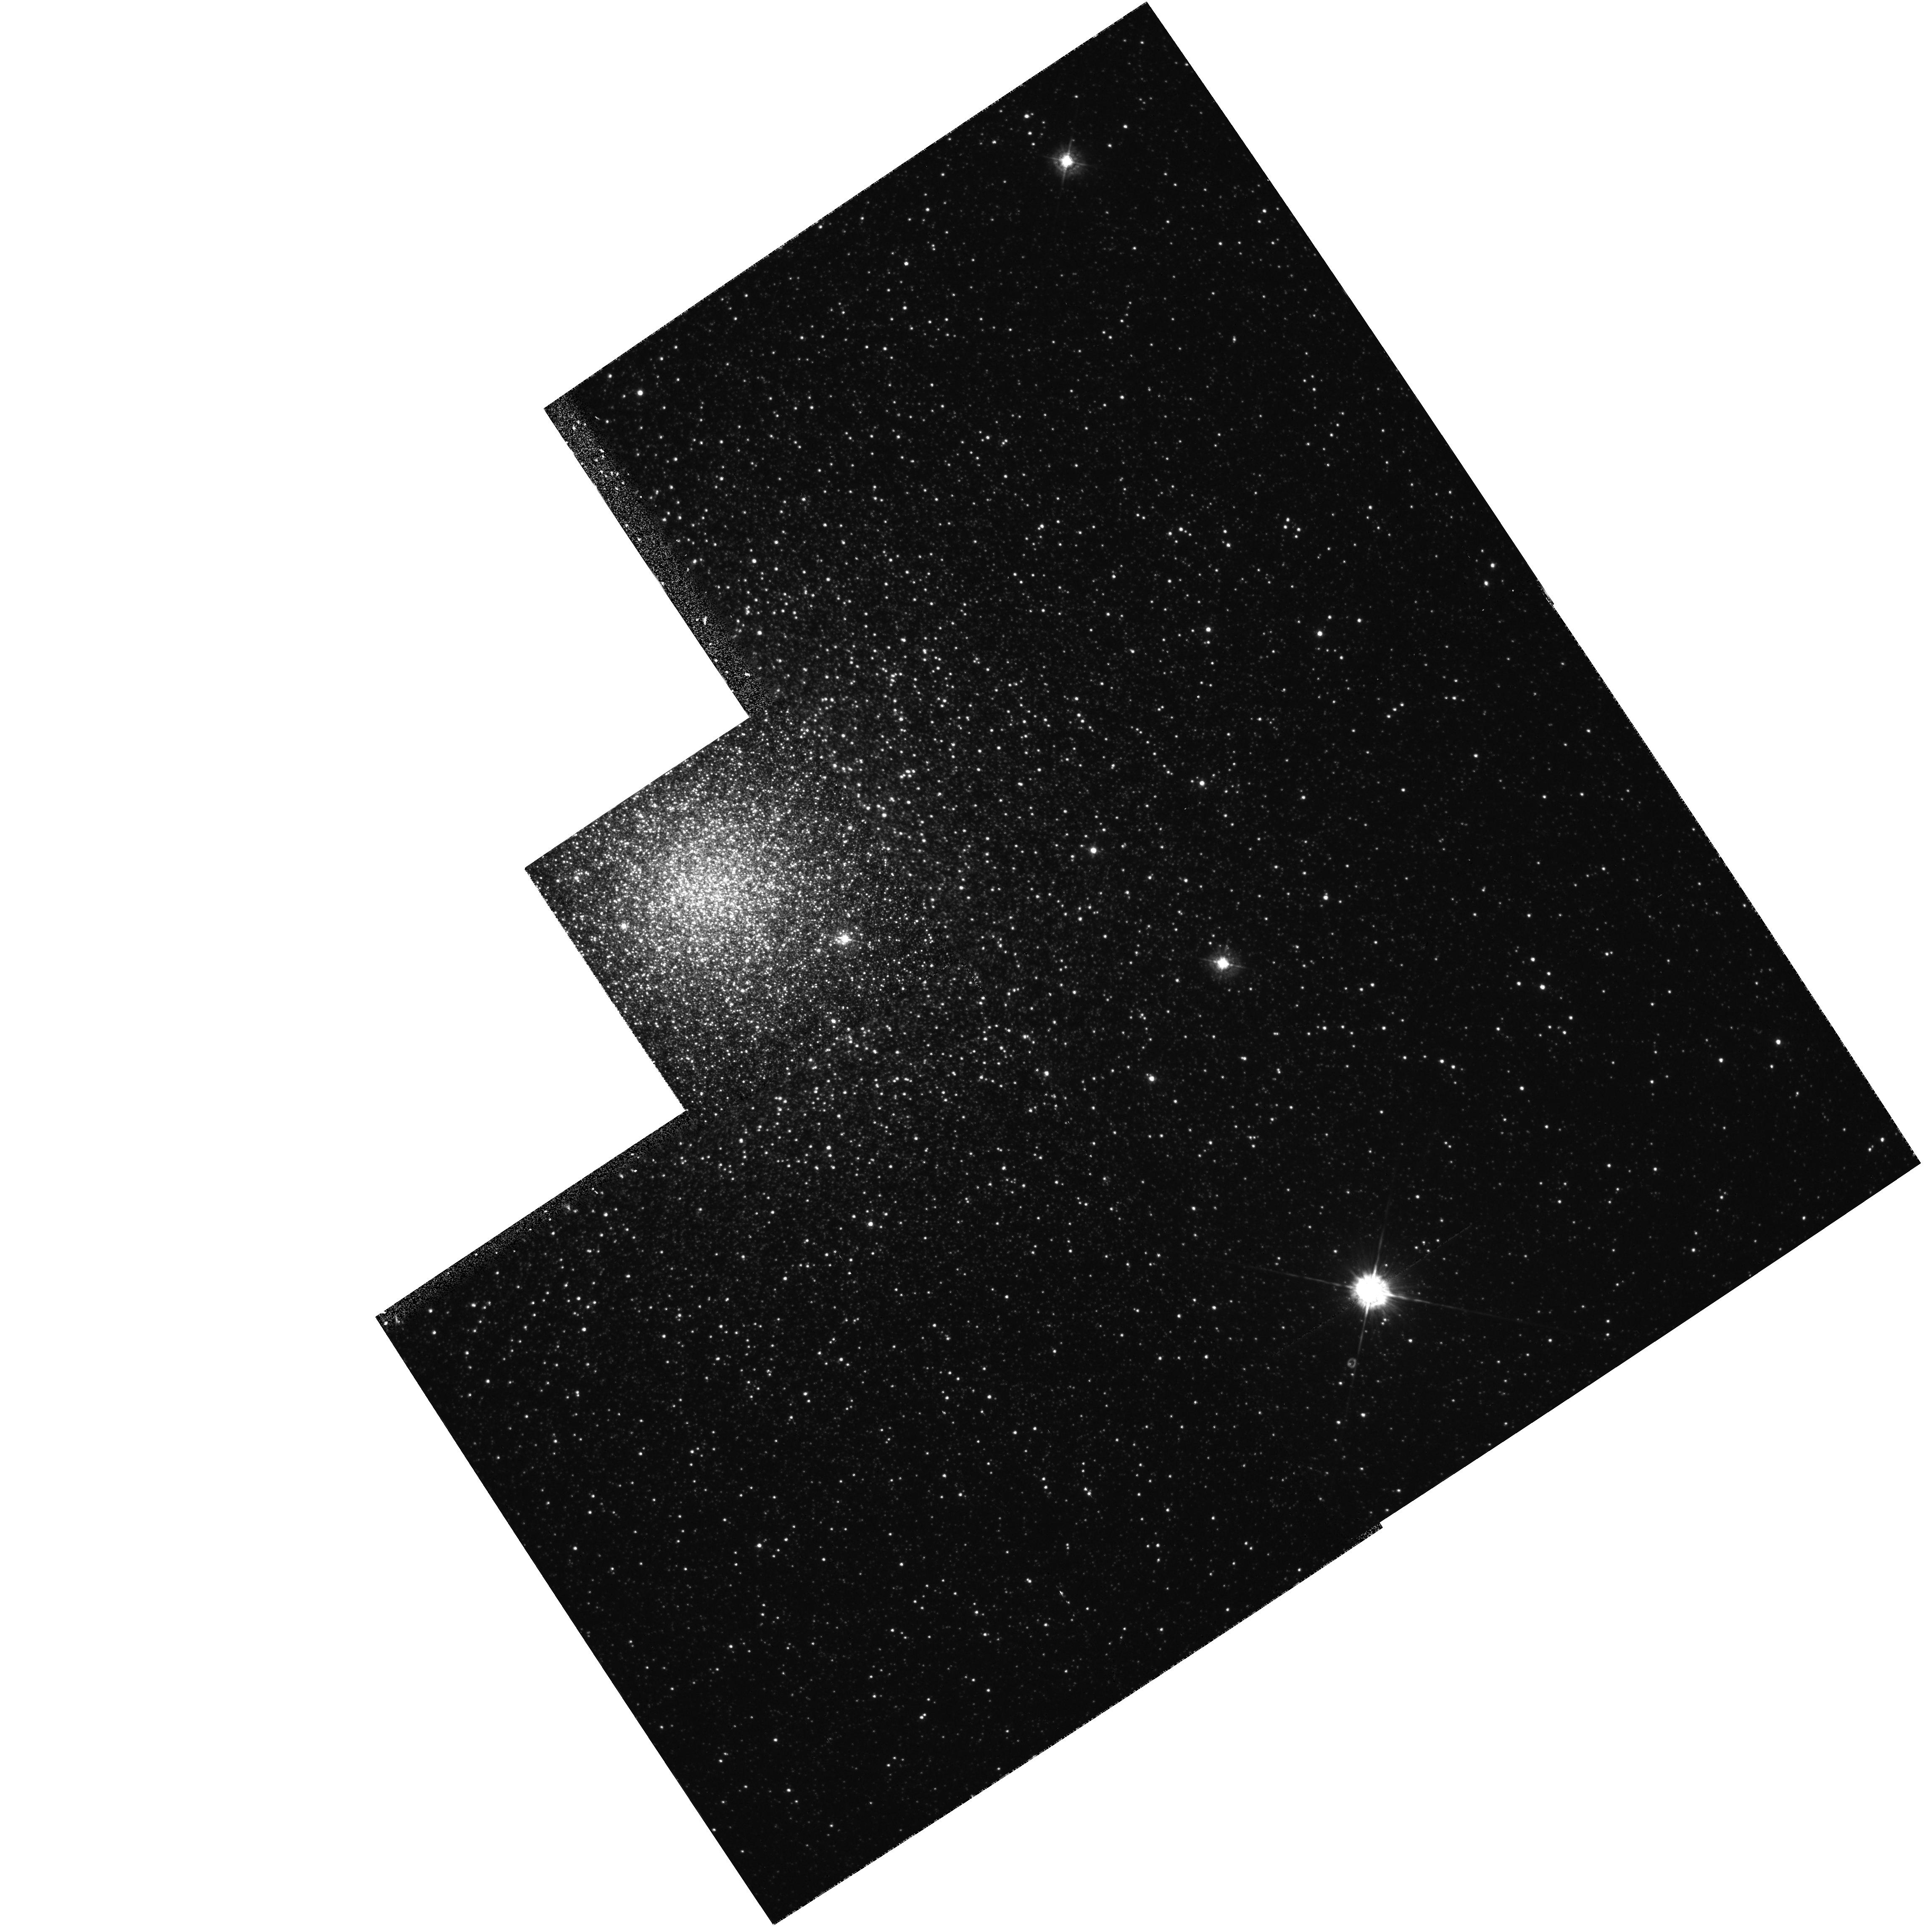
Target: NGC6441
Instrument: WFPC2/PC
Filter: F439W
Exposure: 9 min
Observation ID: hst_5667_01_wfpc2_pc_f439w_u2hj01

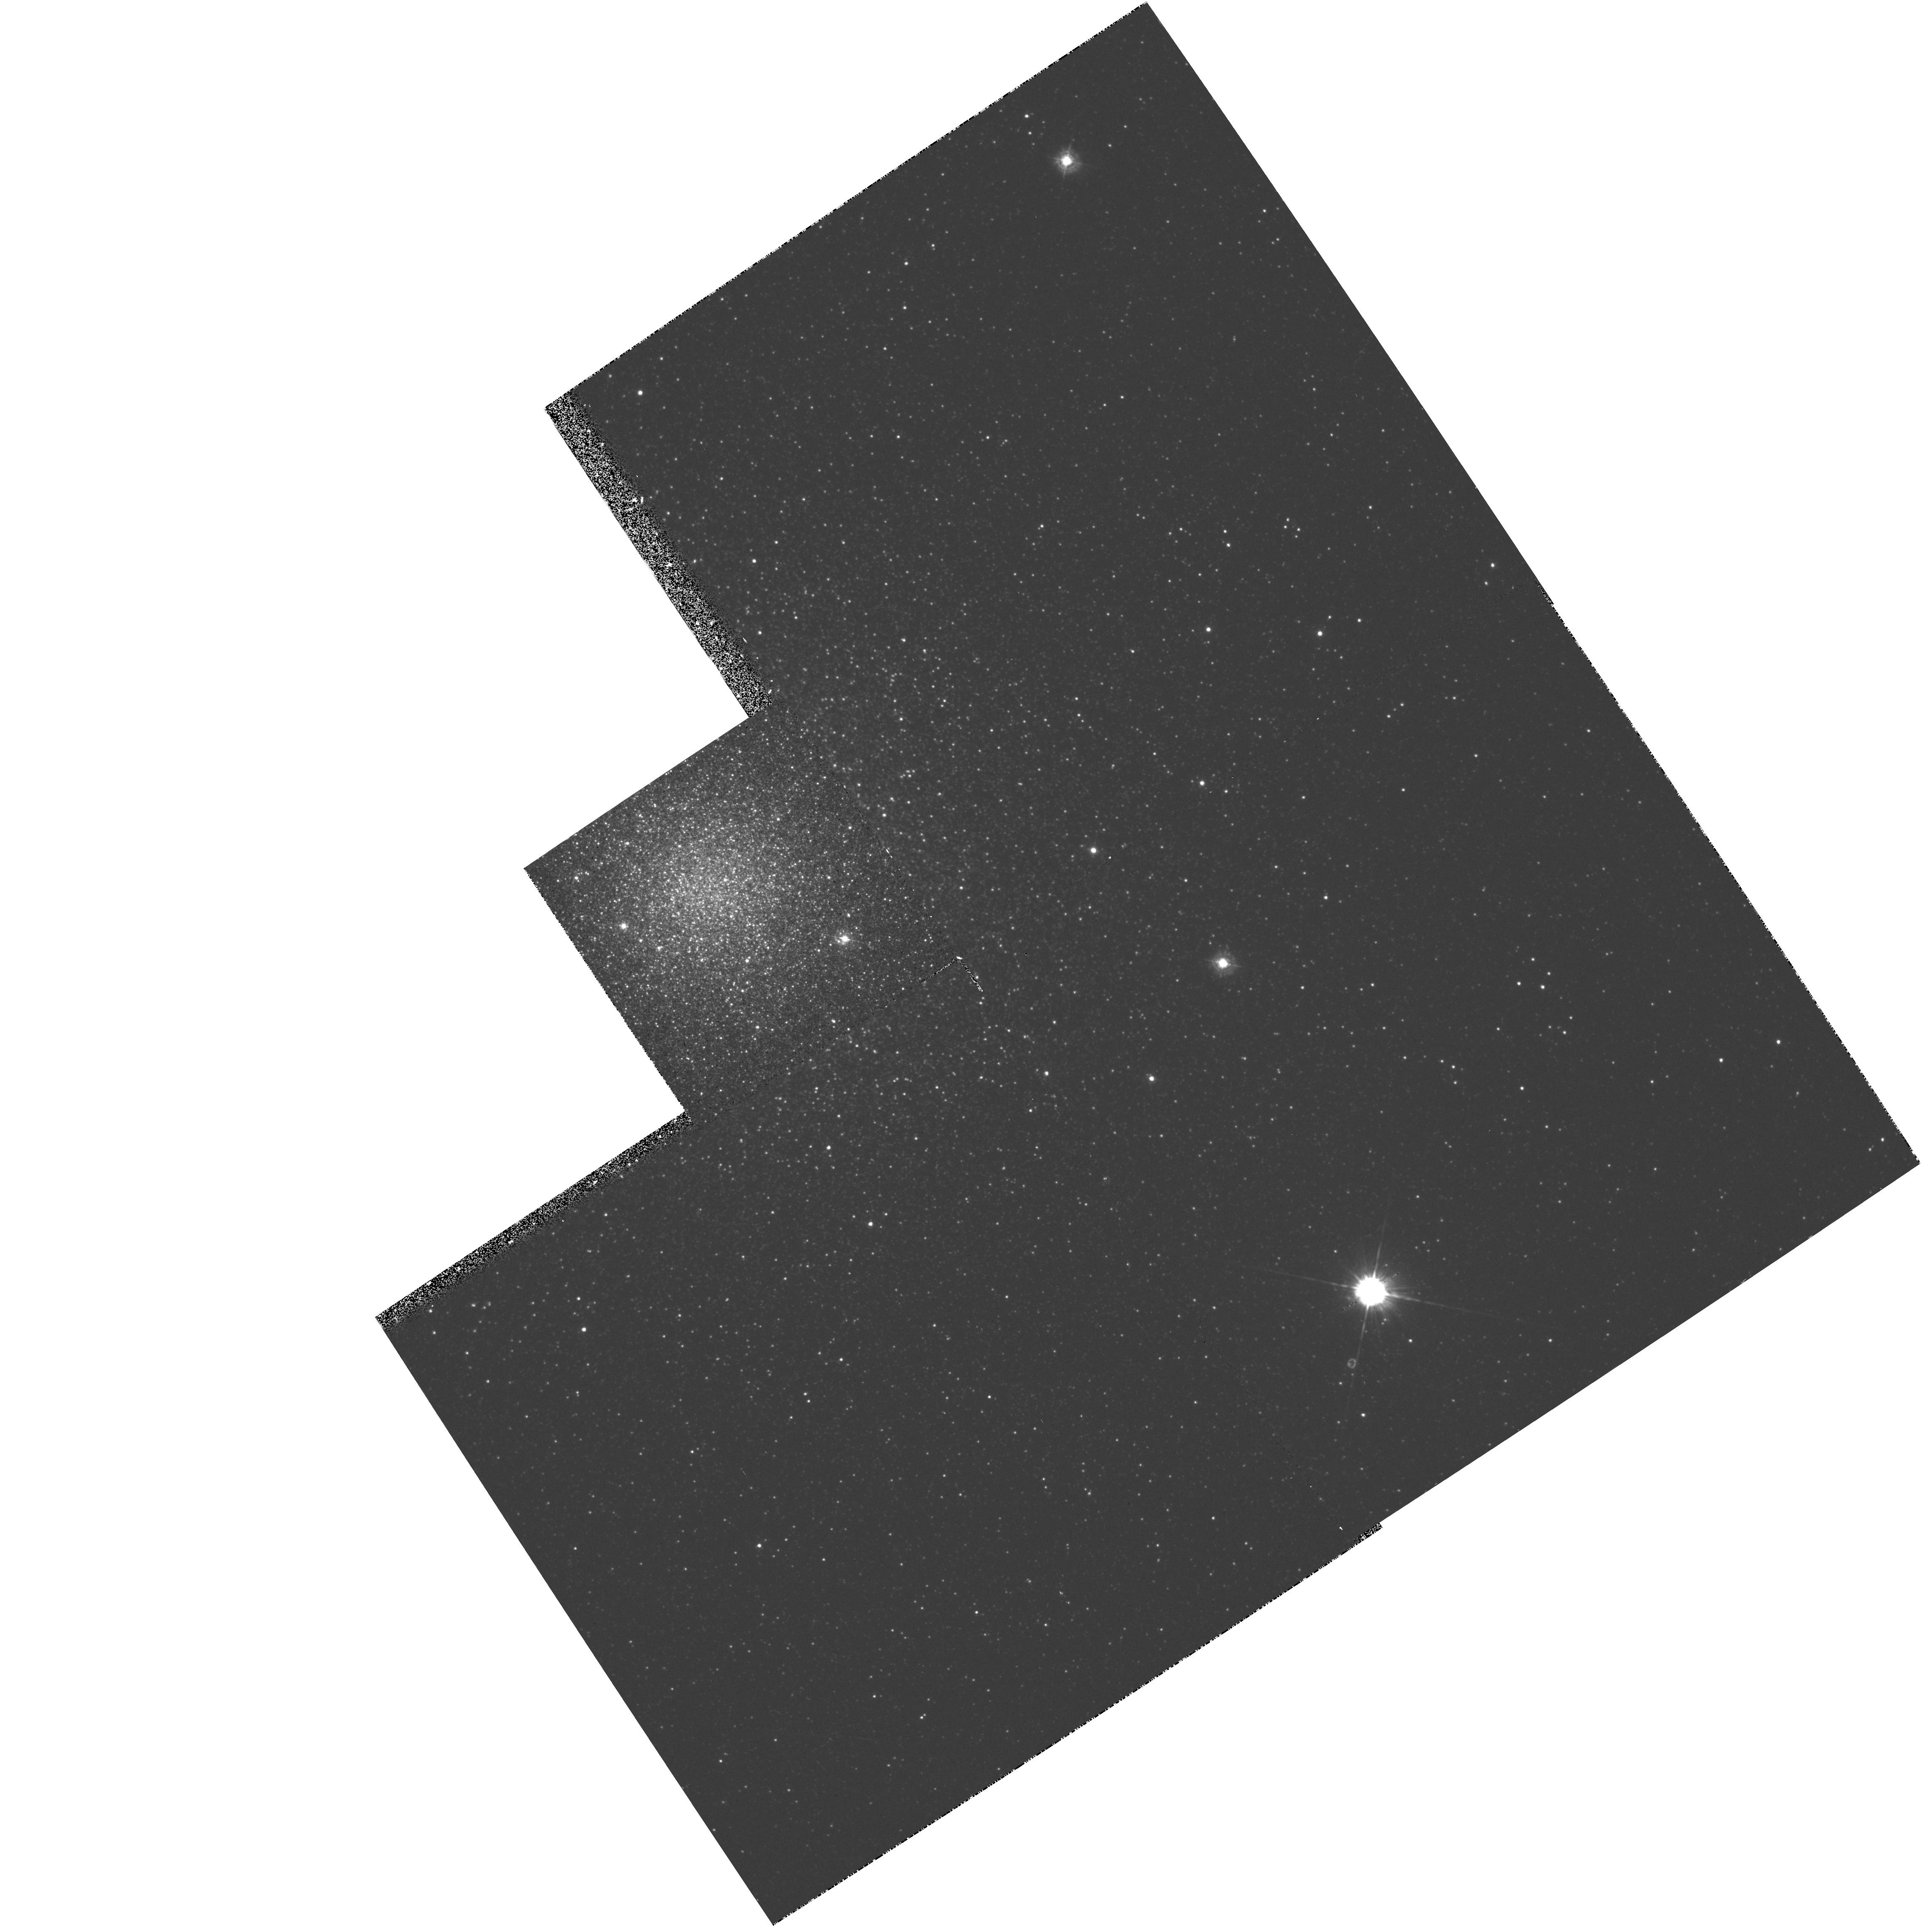
Target: NGC6441
Instrument: WFPC2/PC
Filter: F336W
Exposure: 18 min
Observation ID: hst_5667_01_wfpc2_pc_f336w_u2hj01

BINARIES IN GLOBULAR CLUSTER NGC6441 IMAGE (FOS 37) CARRYOVER OBSERVATIONS (PI: Margon, Bruce H.)

The FOS GTO program includes a systematic study of degenerate stars in binary systems, both in the field and in globular clusters, plus a handful of related objects. The GTO program for the globular cluster systems involves WF/PC or FOC images to locate candidates for cluster X-ray sources (selection based on UV-excess in multicolor HST images), followed by confirming FOS spectroscopy. Even 1 or 2 new close binaries identified through this program will be extremely important, as these systems are thought to dominate the kinetic energy budget of globular clusters, yet virtually none are currently known. This program is for WFPC images of NGC6441.